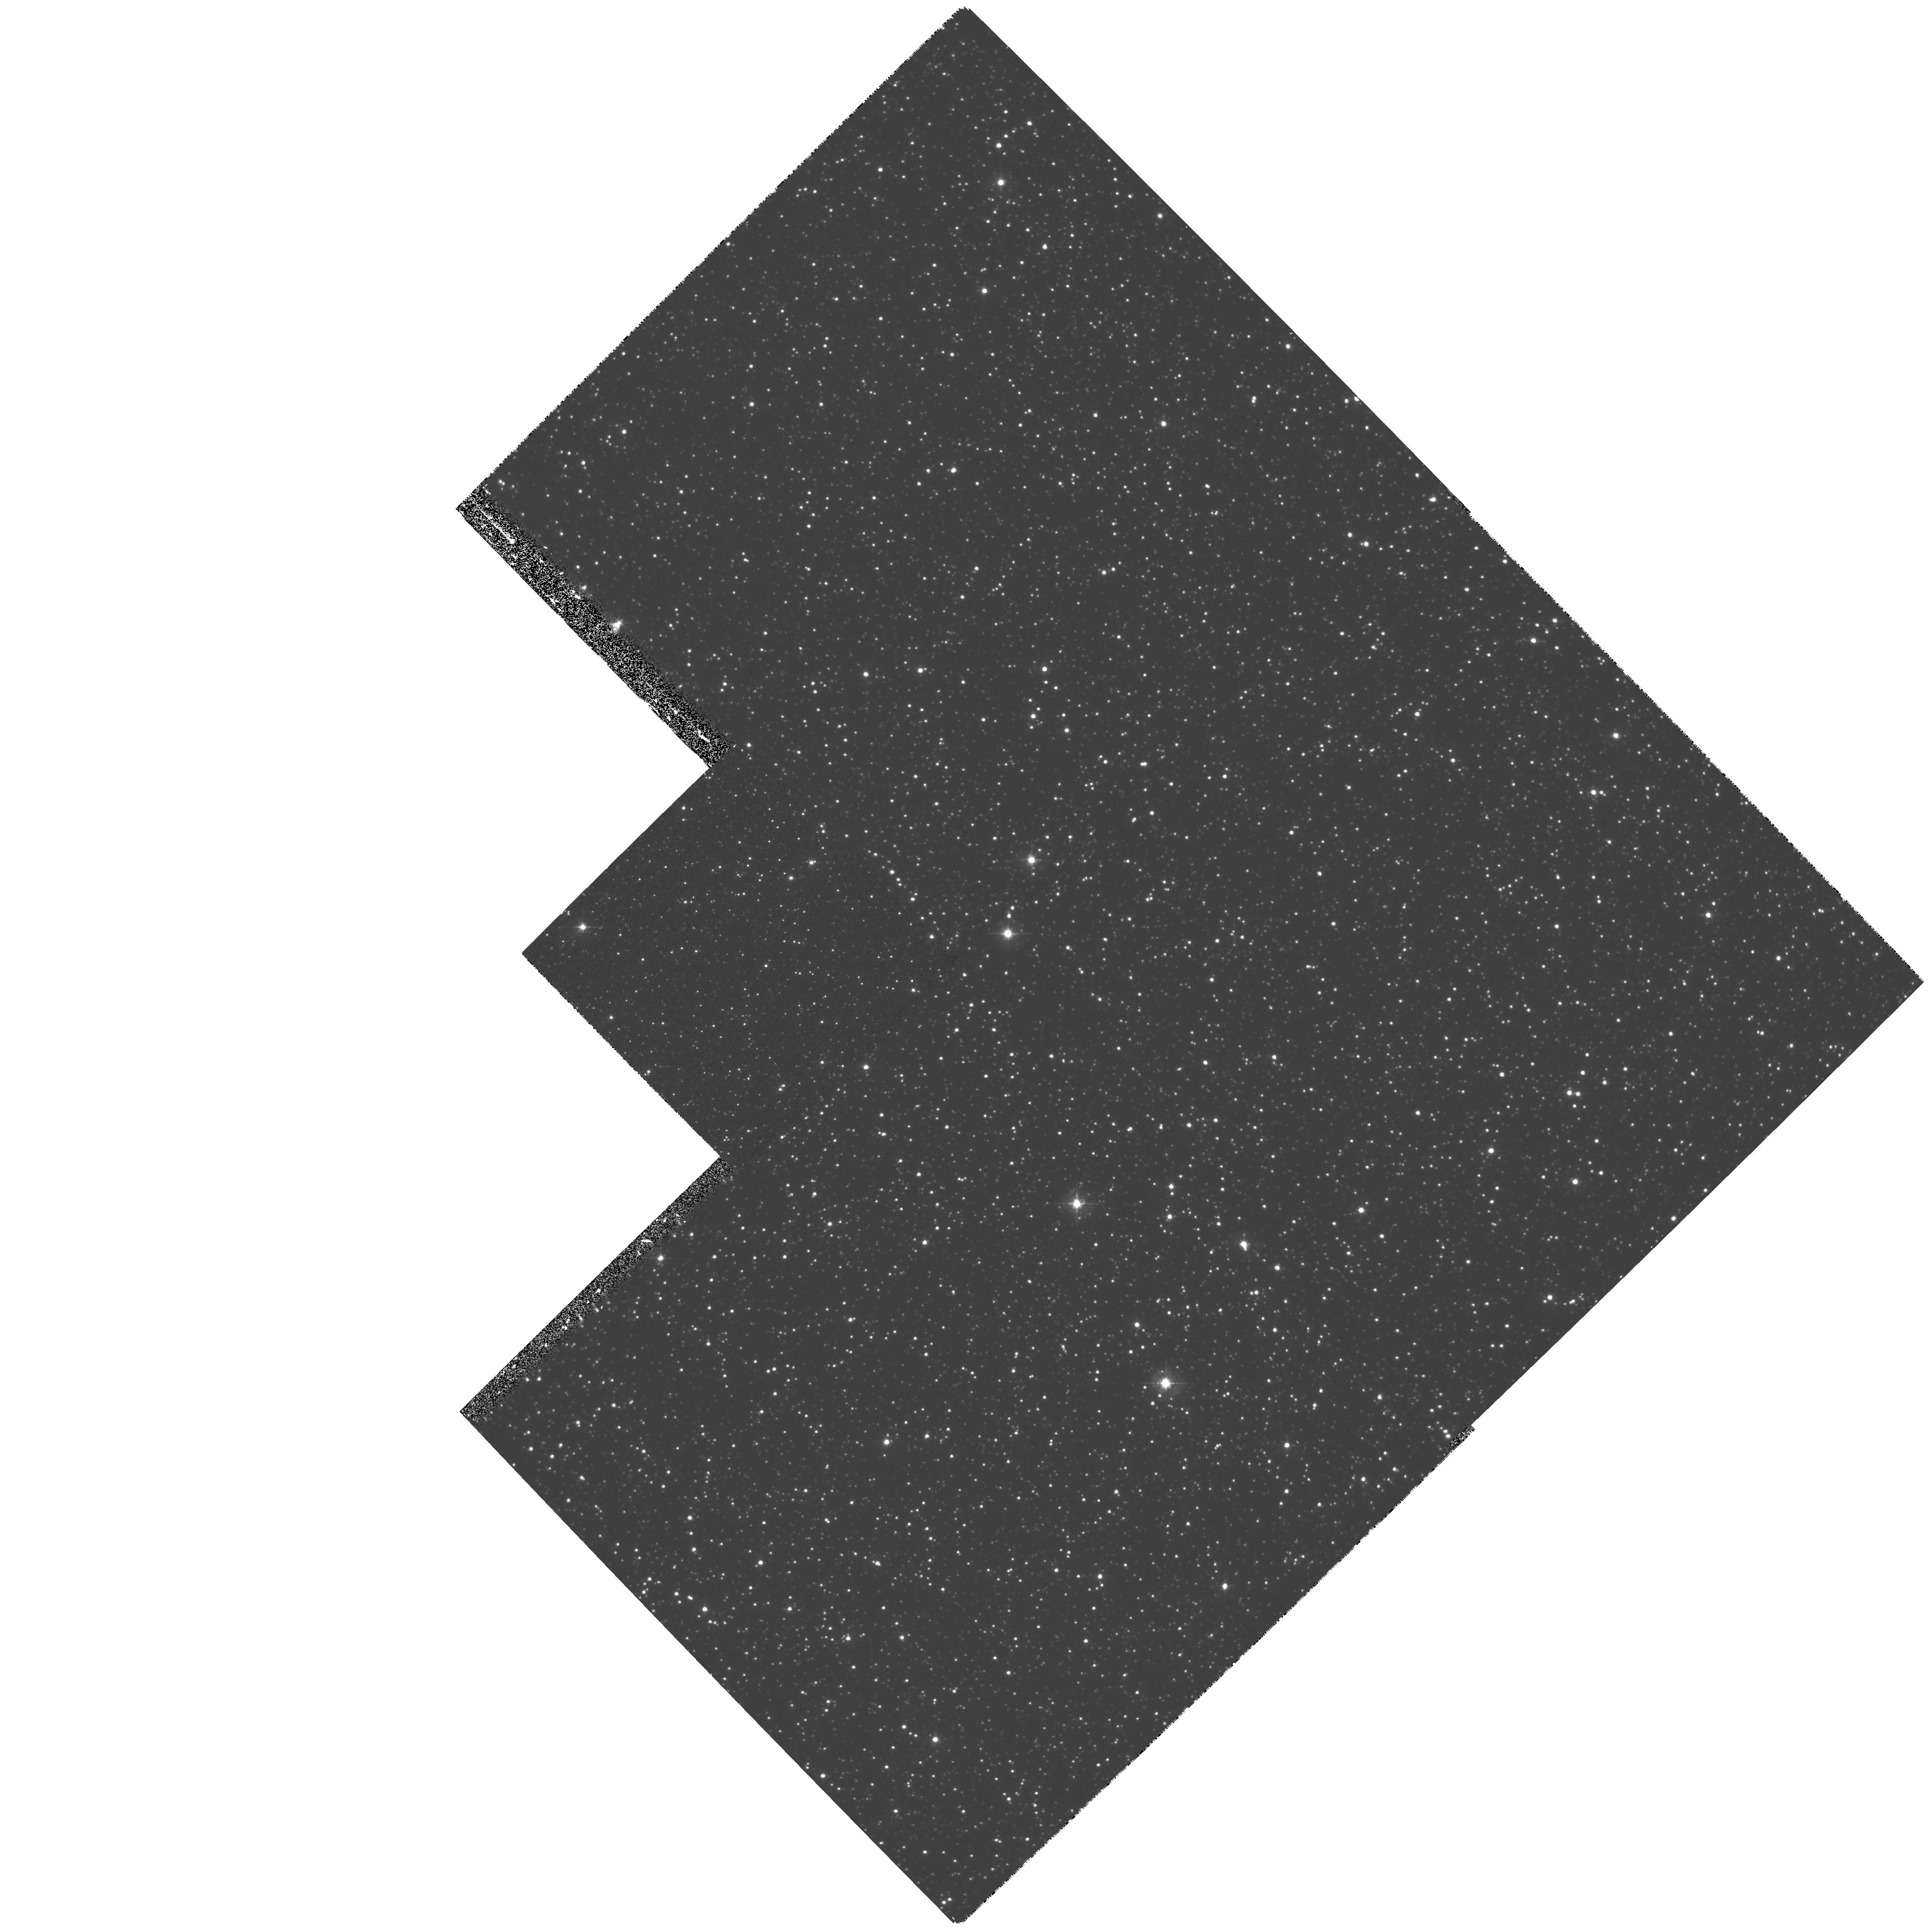
Target: STAR-0525-6948
Instrument: WFPC2/PC
Filter: F439W
Exposure: 27 min
Observation ID: hst_7306_05_wfpc2_pc_f439w_u4zn05

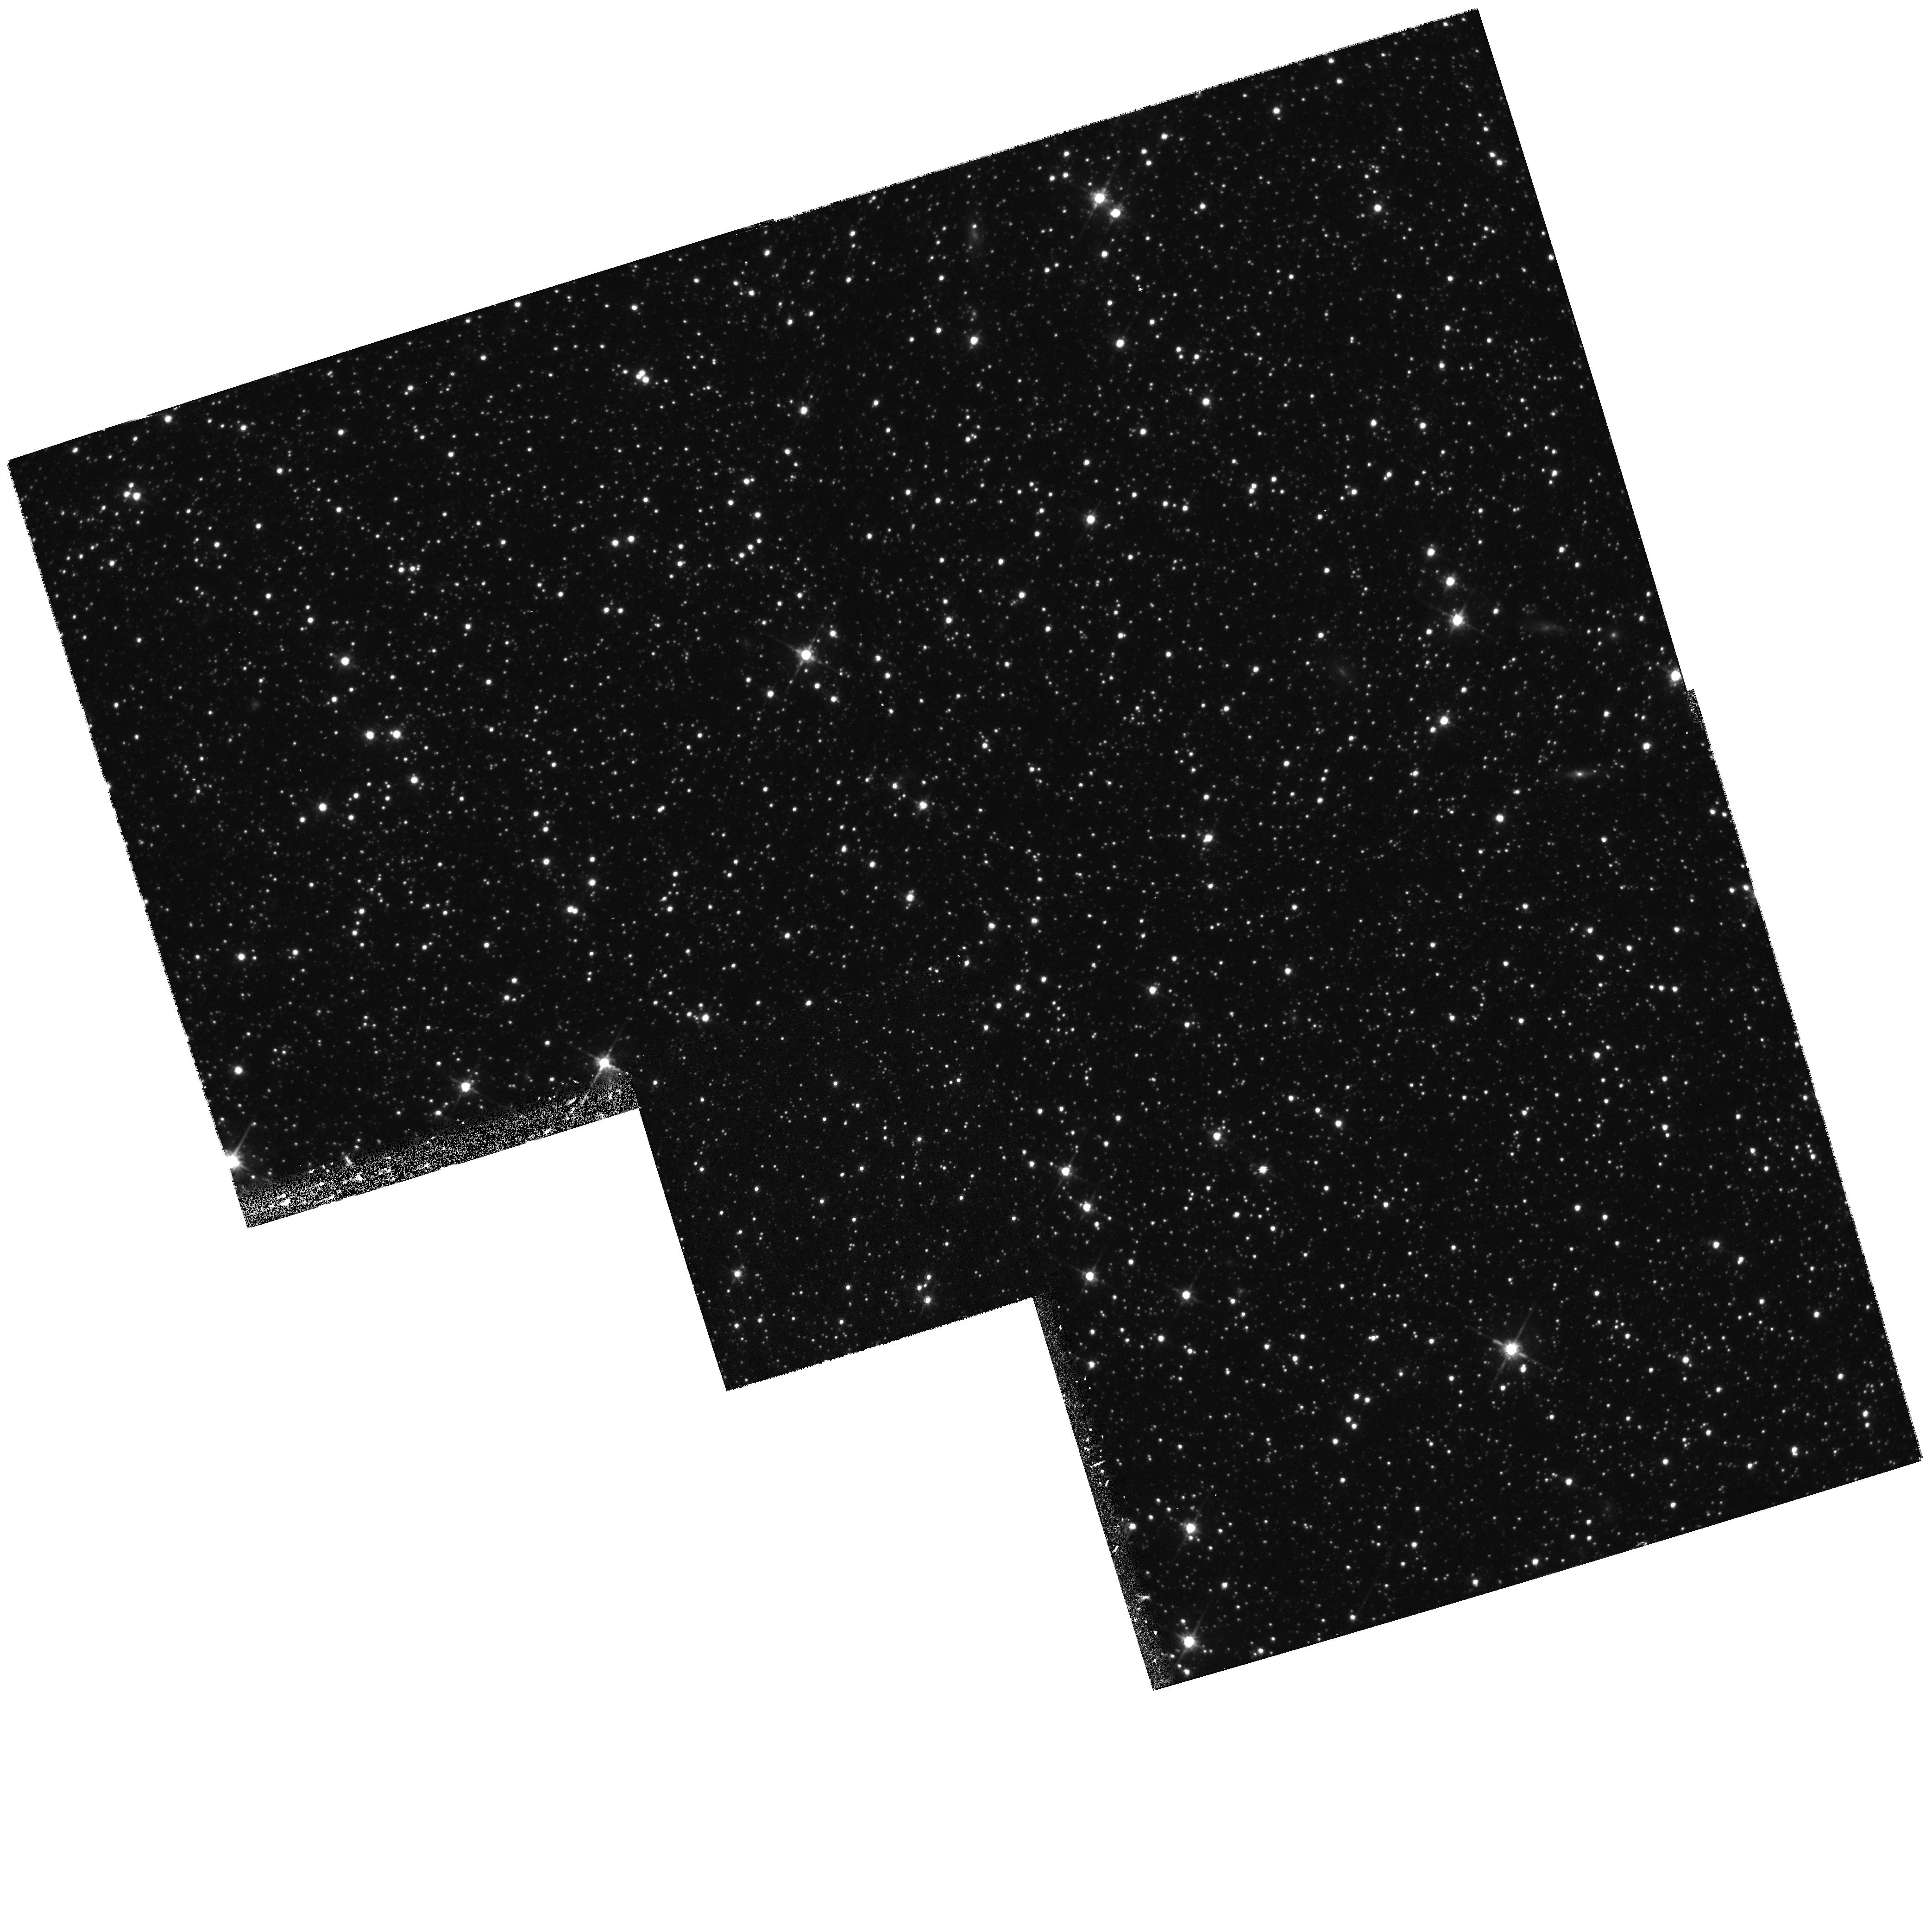
Target: STAR-0517-7029
Instrument: WFPC2/PC
Filter: F814W
Exposure: 17 min
Observation ID: hst_7306_02_wfpc2_pc_f814w_u4zn02

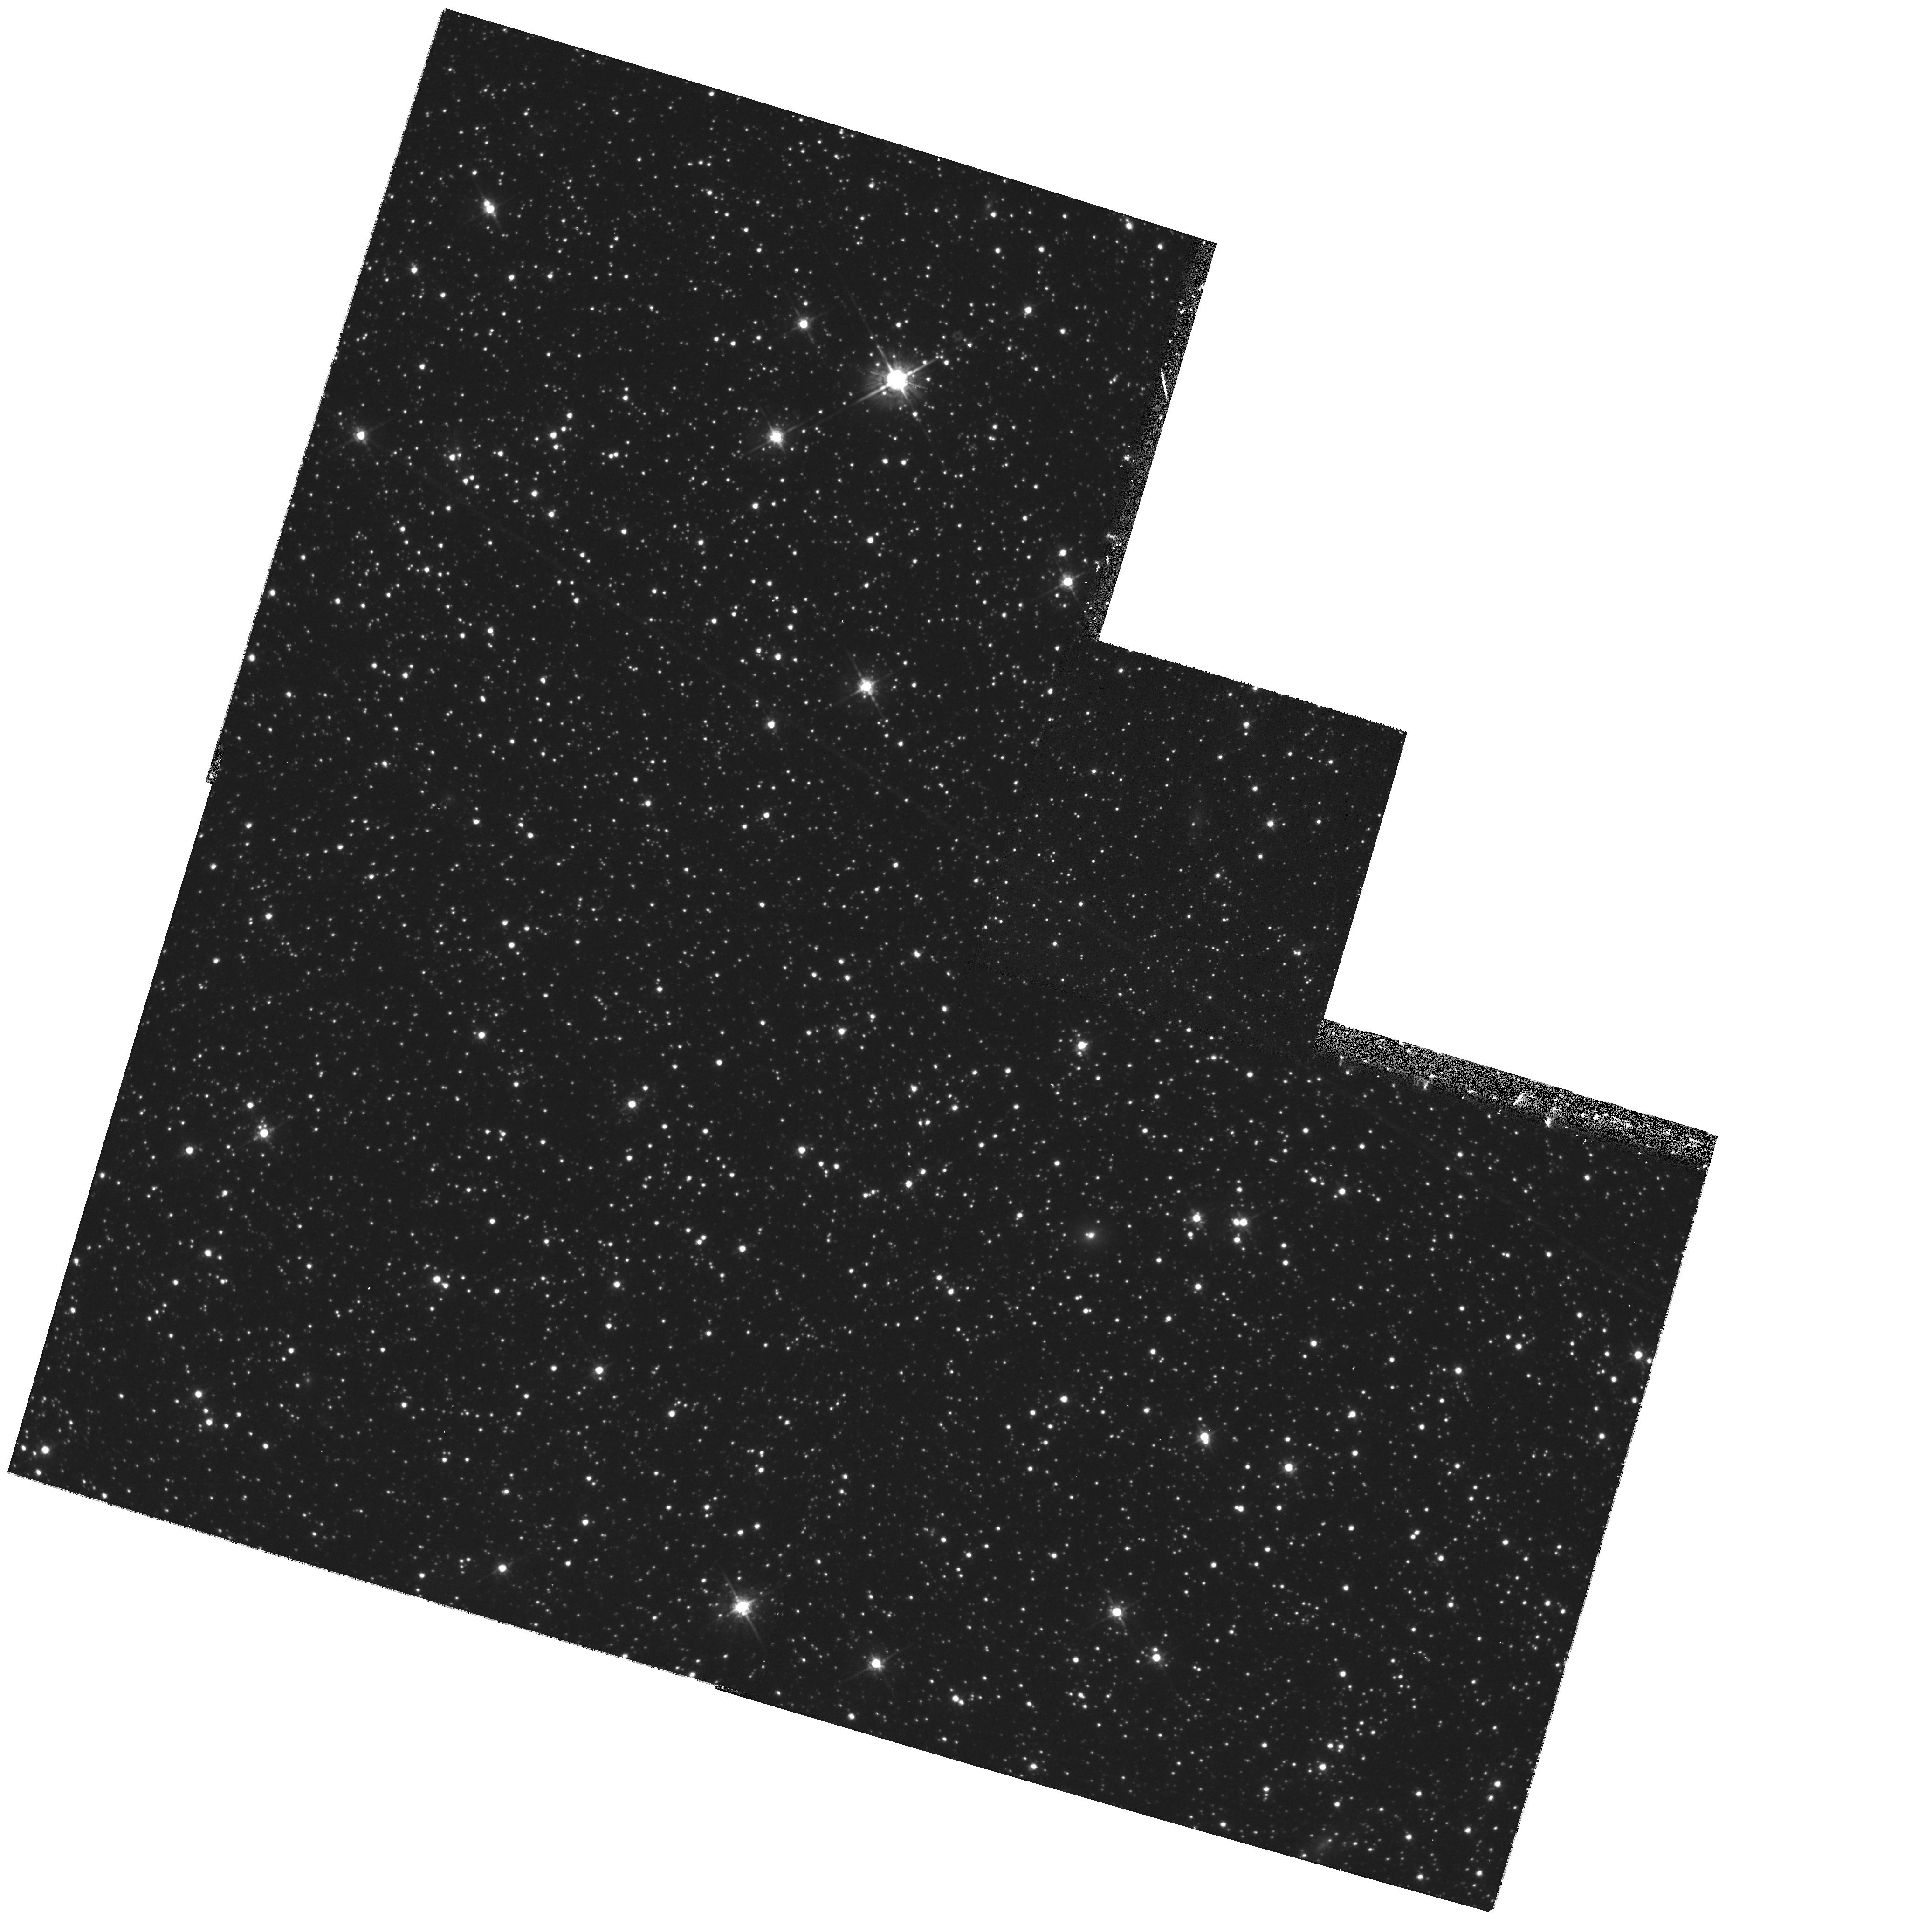
Target: STAR-0534-7051
Instrument: WFPC2/PC
Filter: F675W
Exposure: 14 min
Observation ID: hst_7306_08_wfpc2_pc_f675w_u4zn08

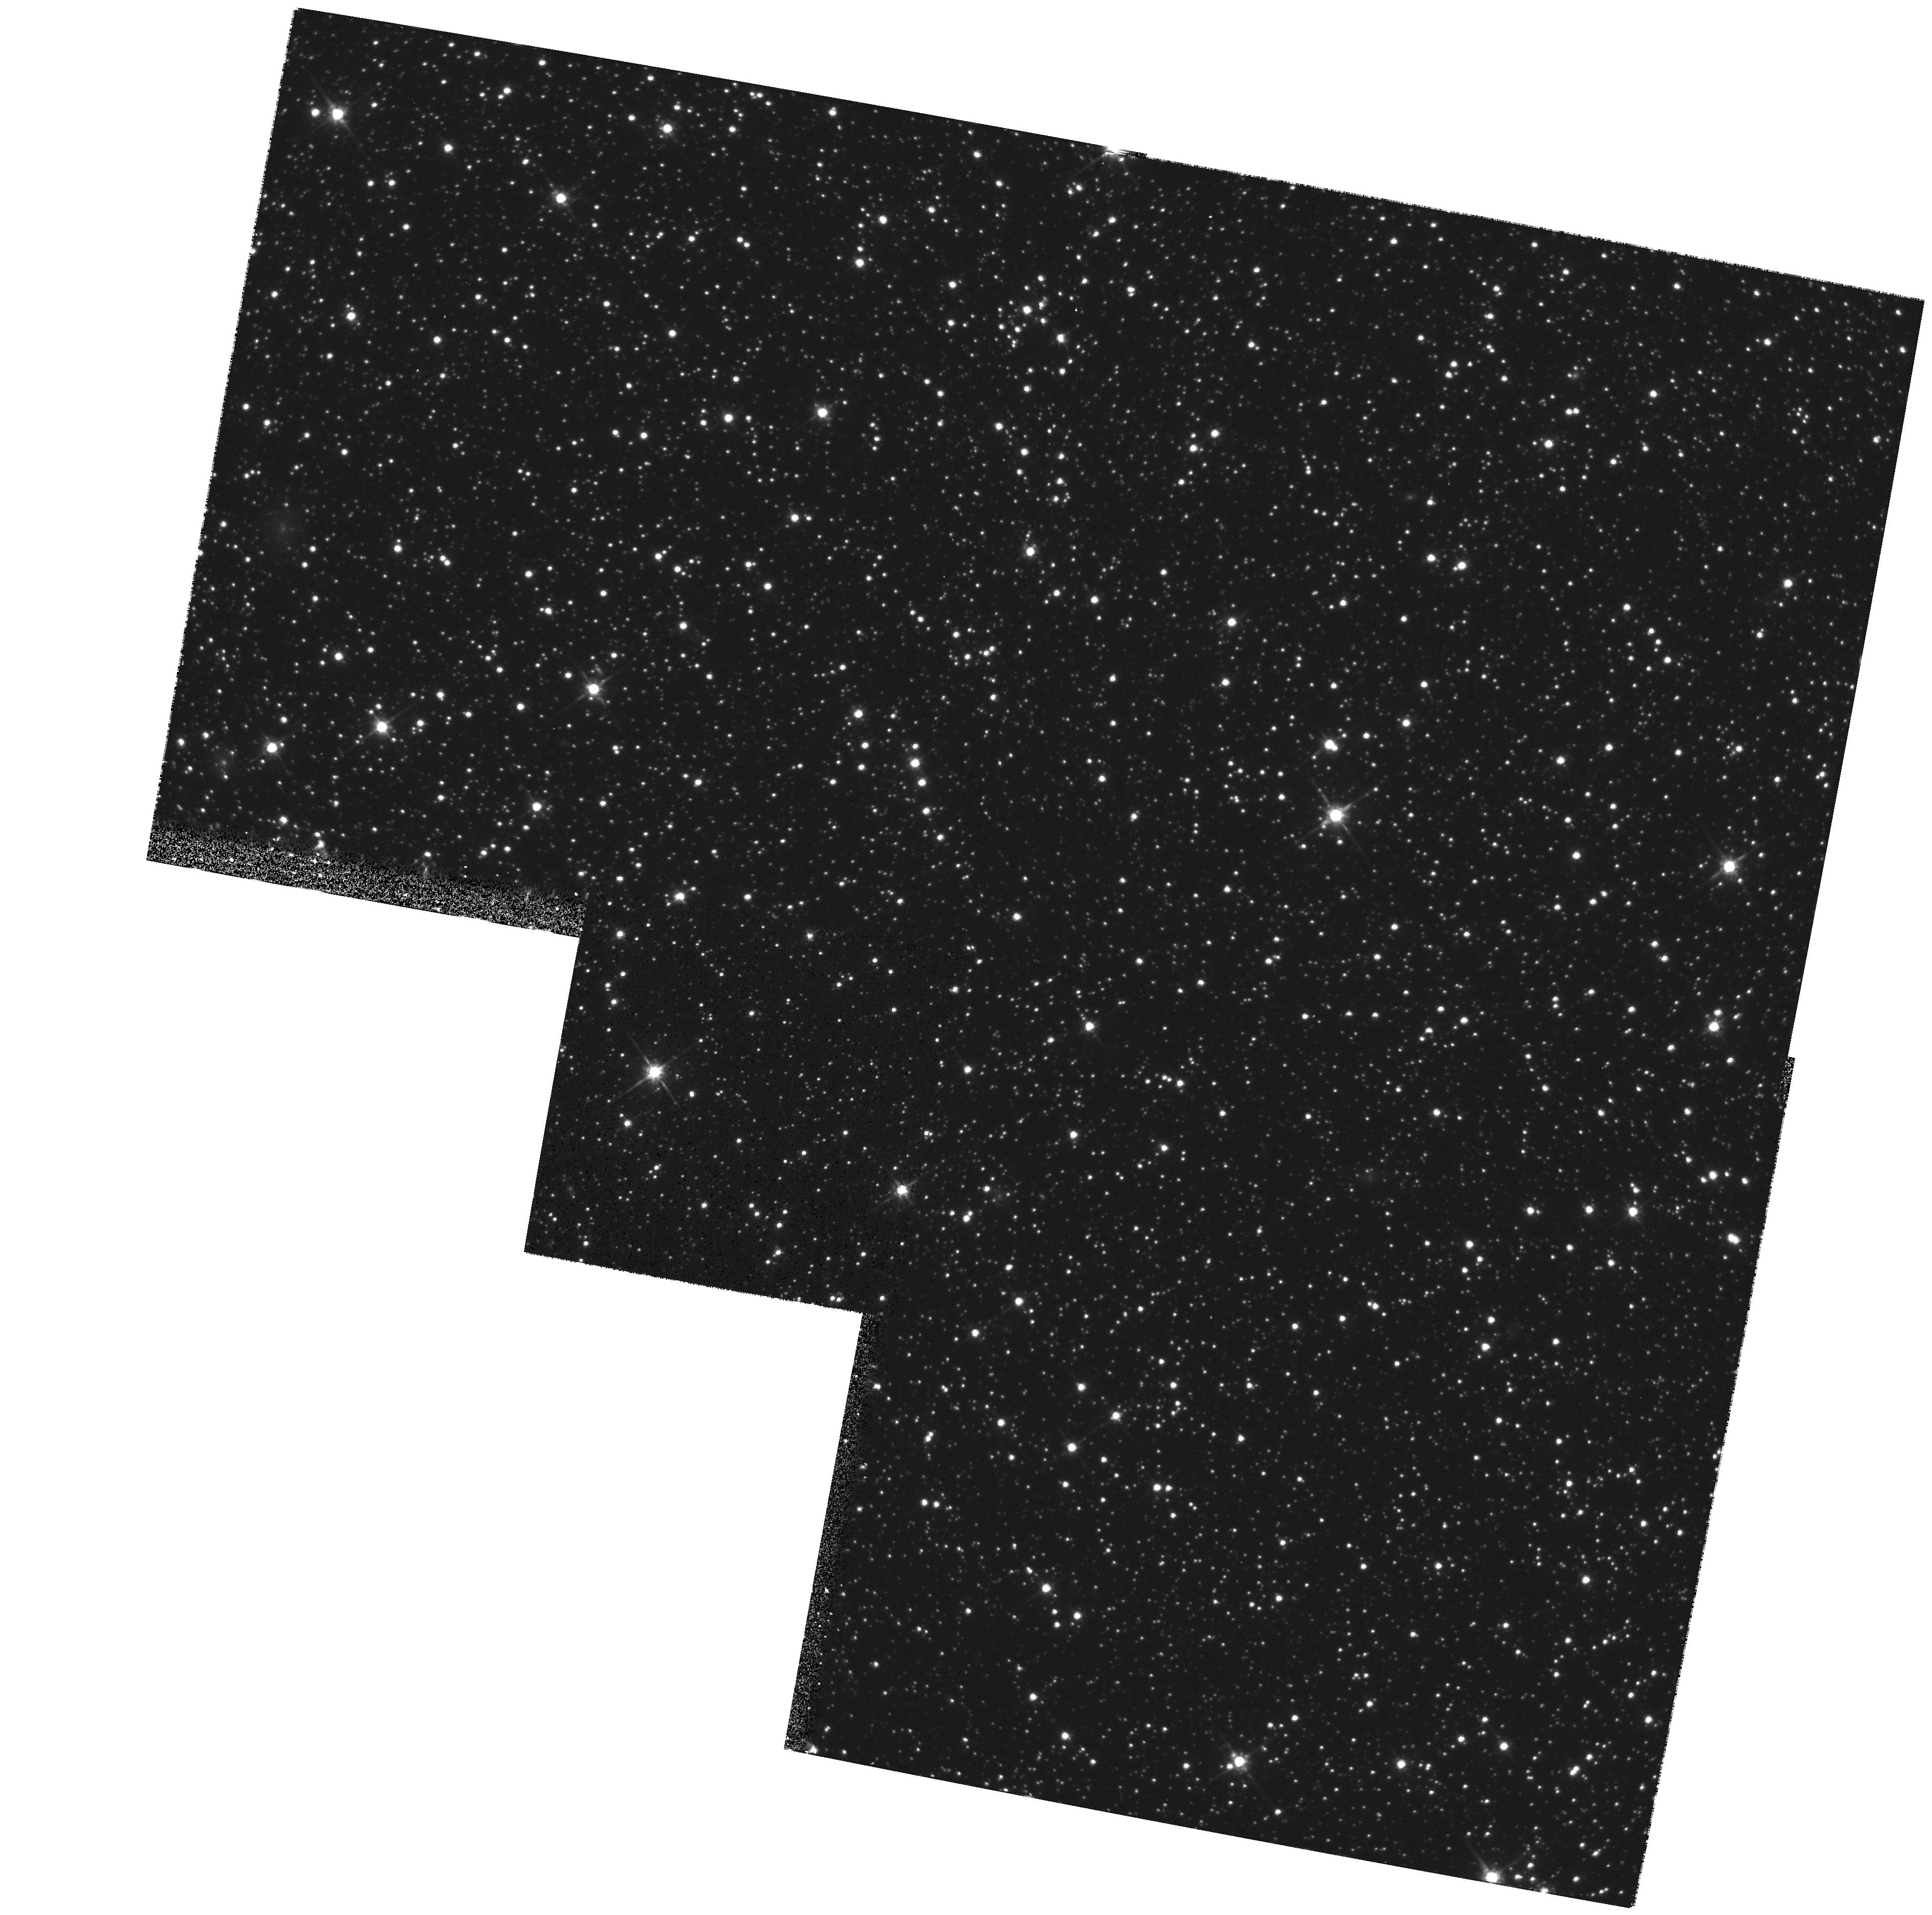
Target: STAR-0504-6933
Instrument: WFPC2/PC
Filter: F814W
Exposure: 17 min
Observation ID: hst_7306_04_wfpc2_pc_f814w_u4zn04

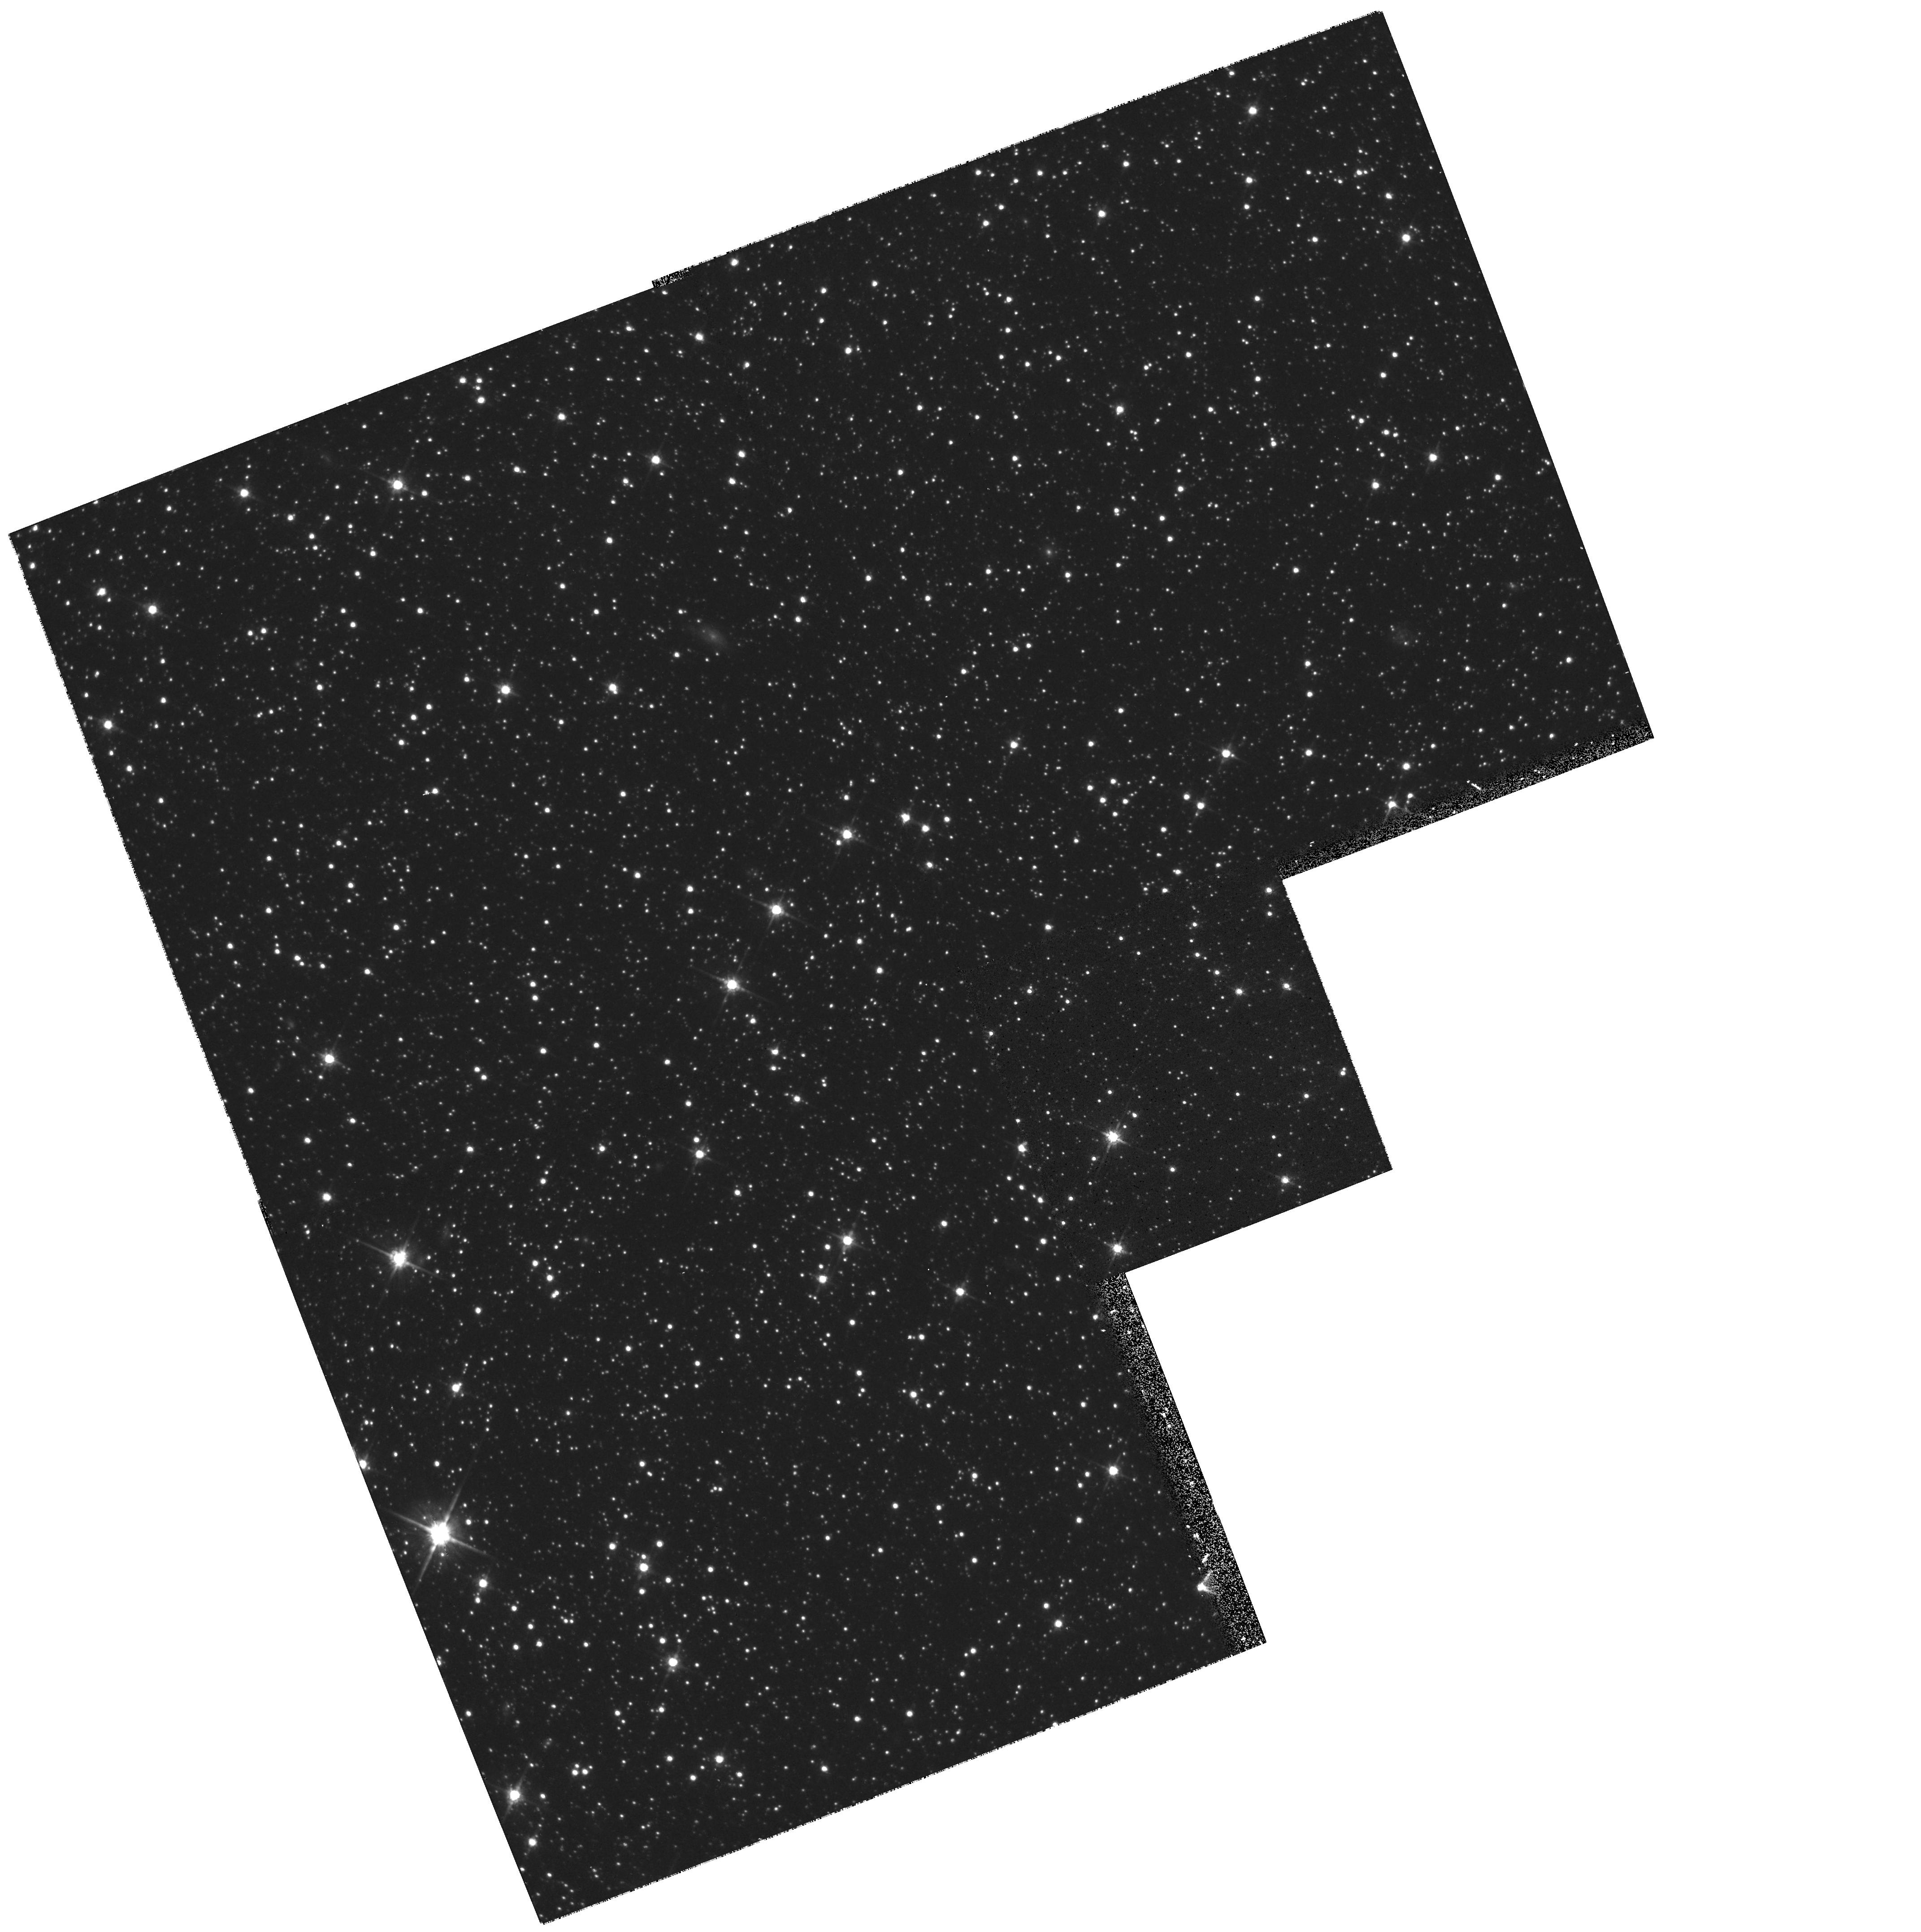
Target: STAR-0517-7047
Instrument: WFPC2/PC
Filter: F814W
Exposure: 17 min
Observation ID: hst_7306_01_wfpc2_pc_f814w_u4zn01

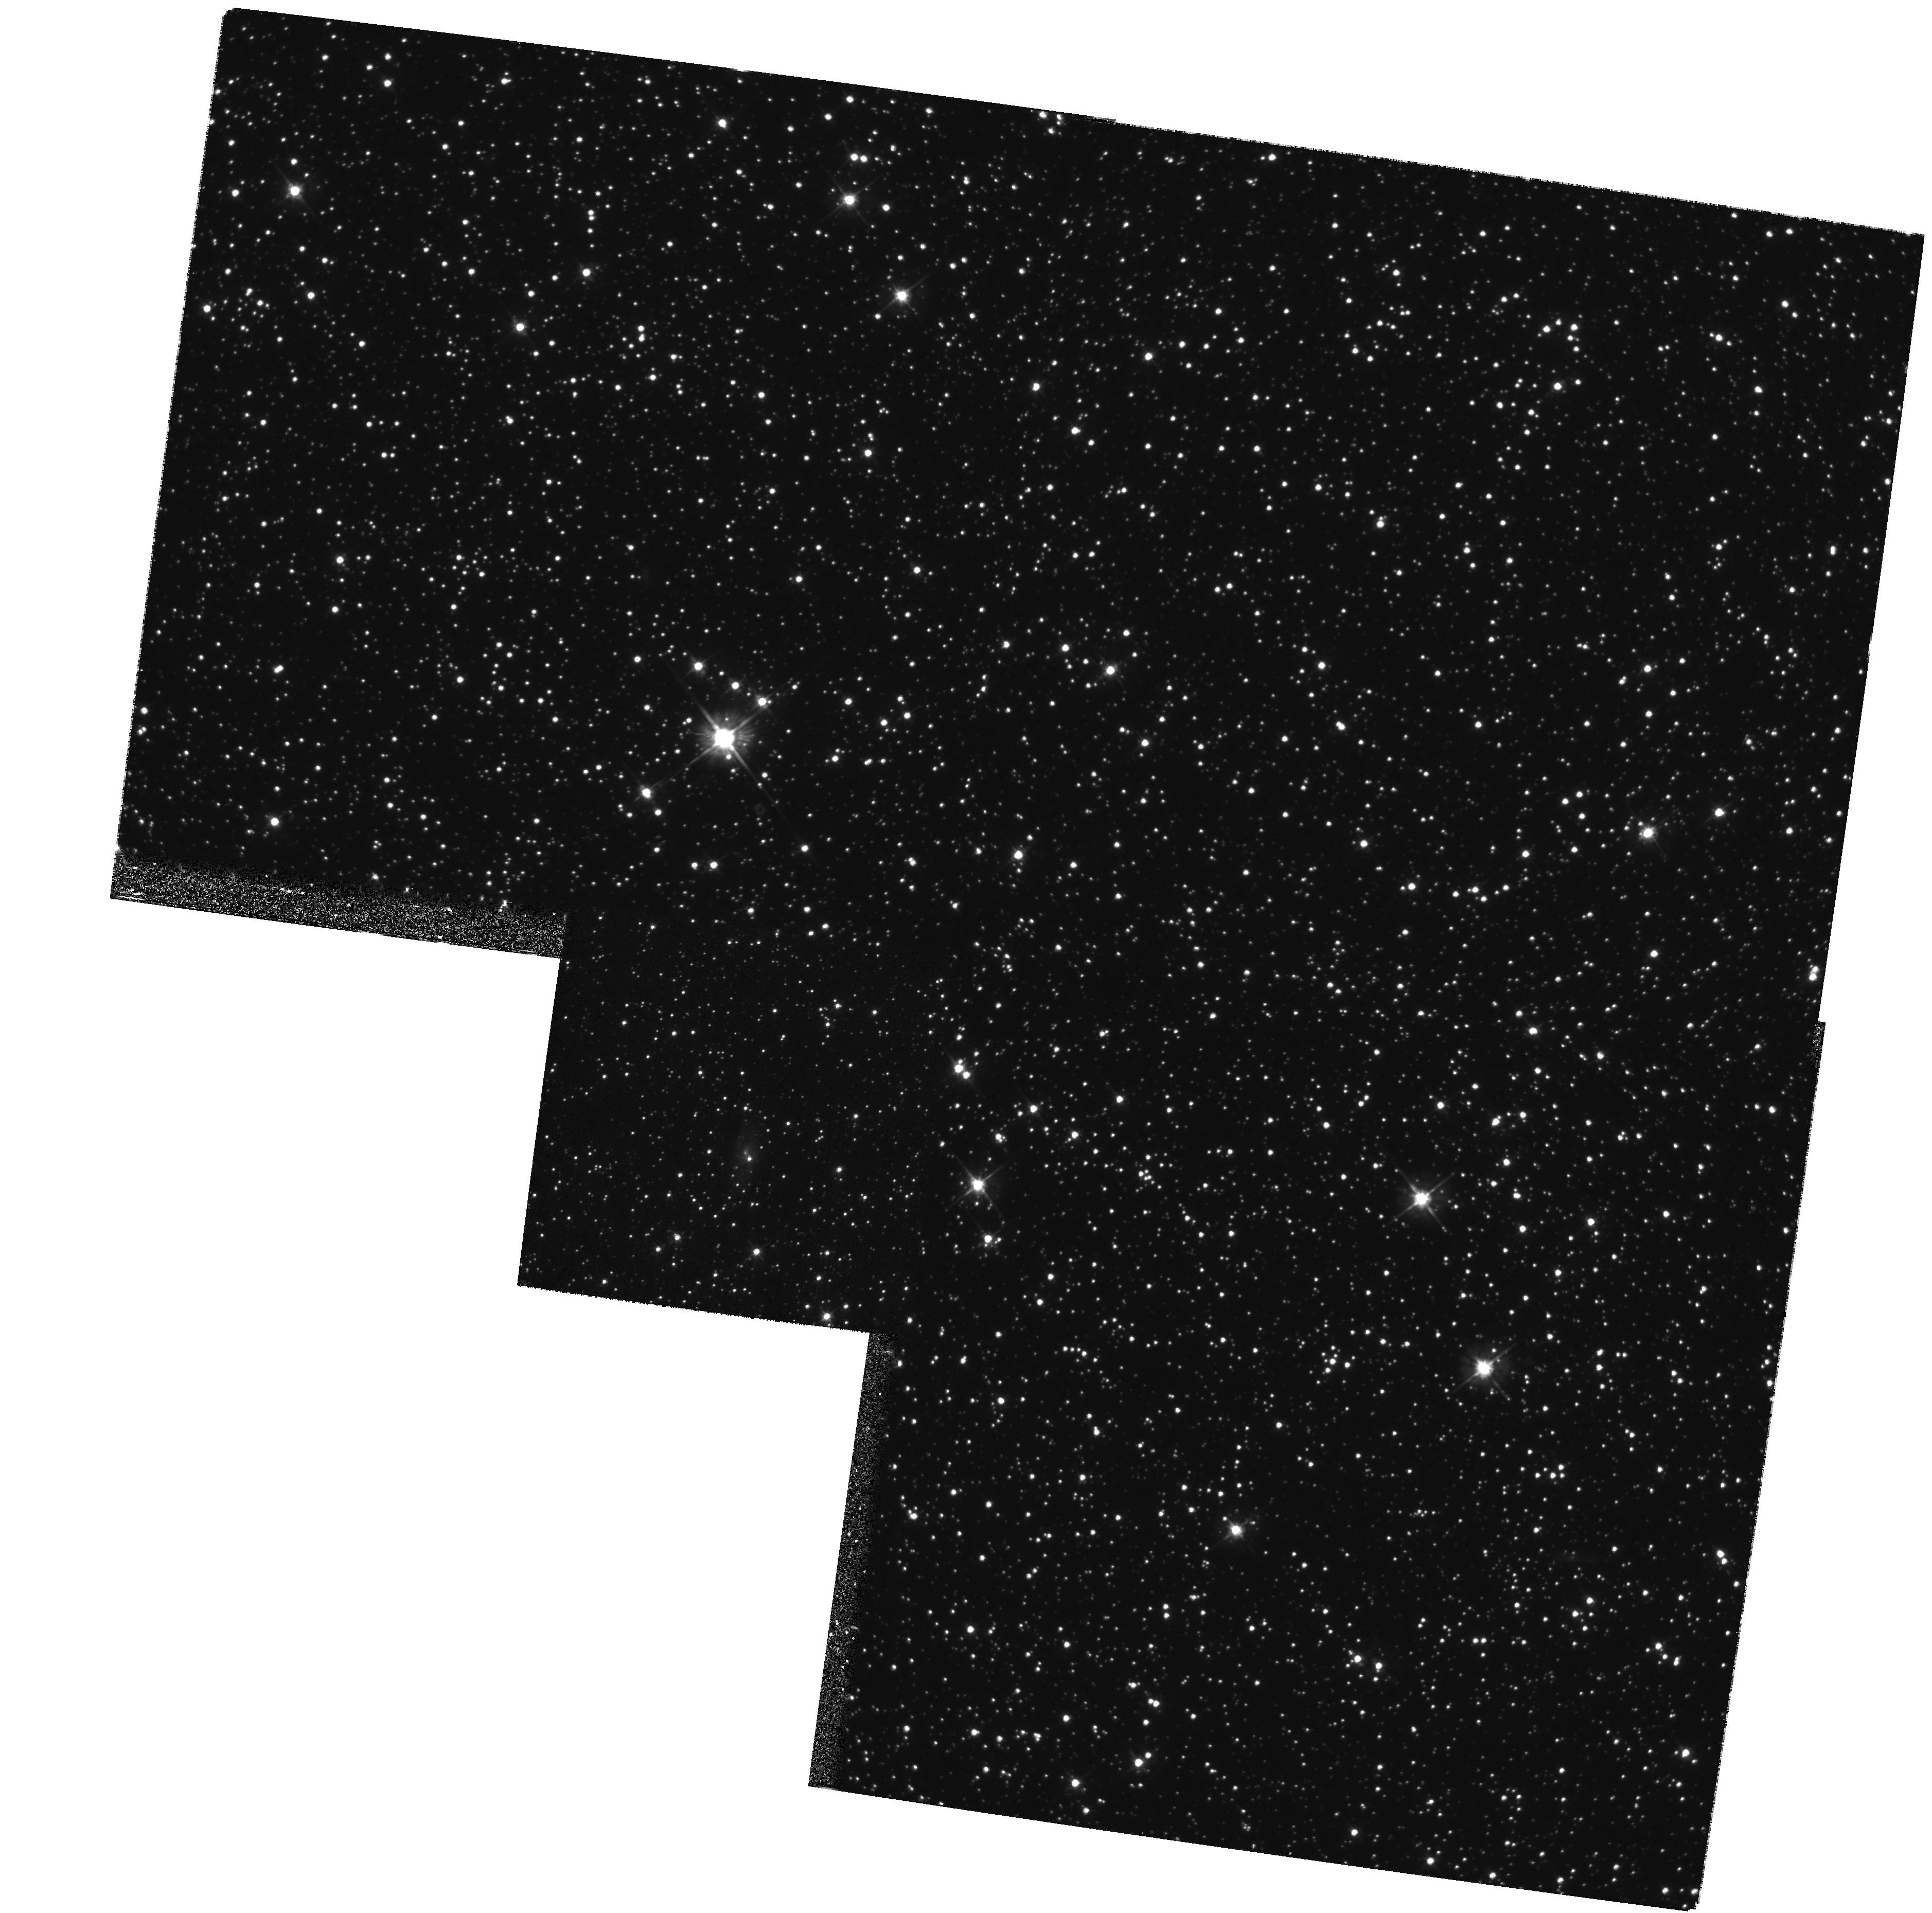
Target: STAR-0501-6908
Instrument: WFPC2/PC
Filter: F555W
Exposure: 27 min
Observation ID: hst_7306_07_wfpc2_pc_f555w_u4zn07

Halo Microlens Source Systems and their Underlying Stellar Backgrounds (PI: Cook, Kem)

The MACHO project has recently analyzed 2 years of LMC data, revealing 8 candidate microlensing events, and suggesting the existence of dark objects in the galactic halo. We propose to obtain medium-deep broadband images of 7 source stars for these events plus one additional star. This will allow us to determine a) which star was actually lensed, b) the amount of crowding in our ground-based frames, c) if the stars are normal in the CMD, and d) if they lie preferentially at the back of the LMC. This provides a clear test for microlensing by halo objects.